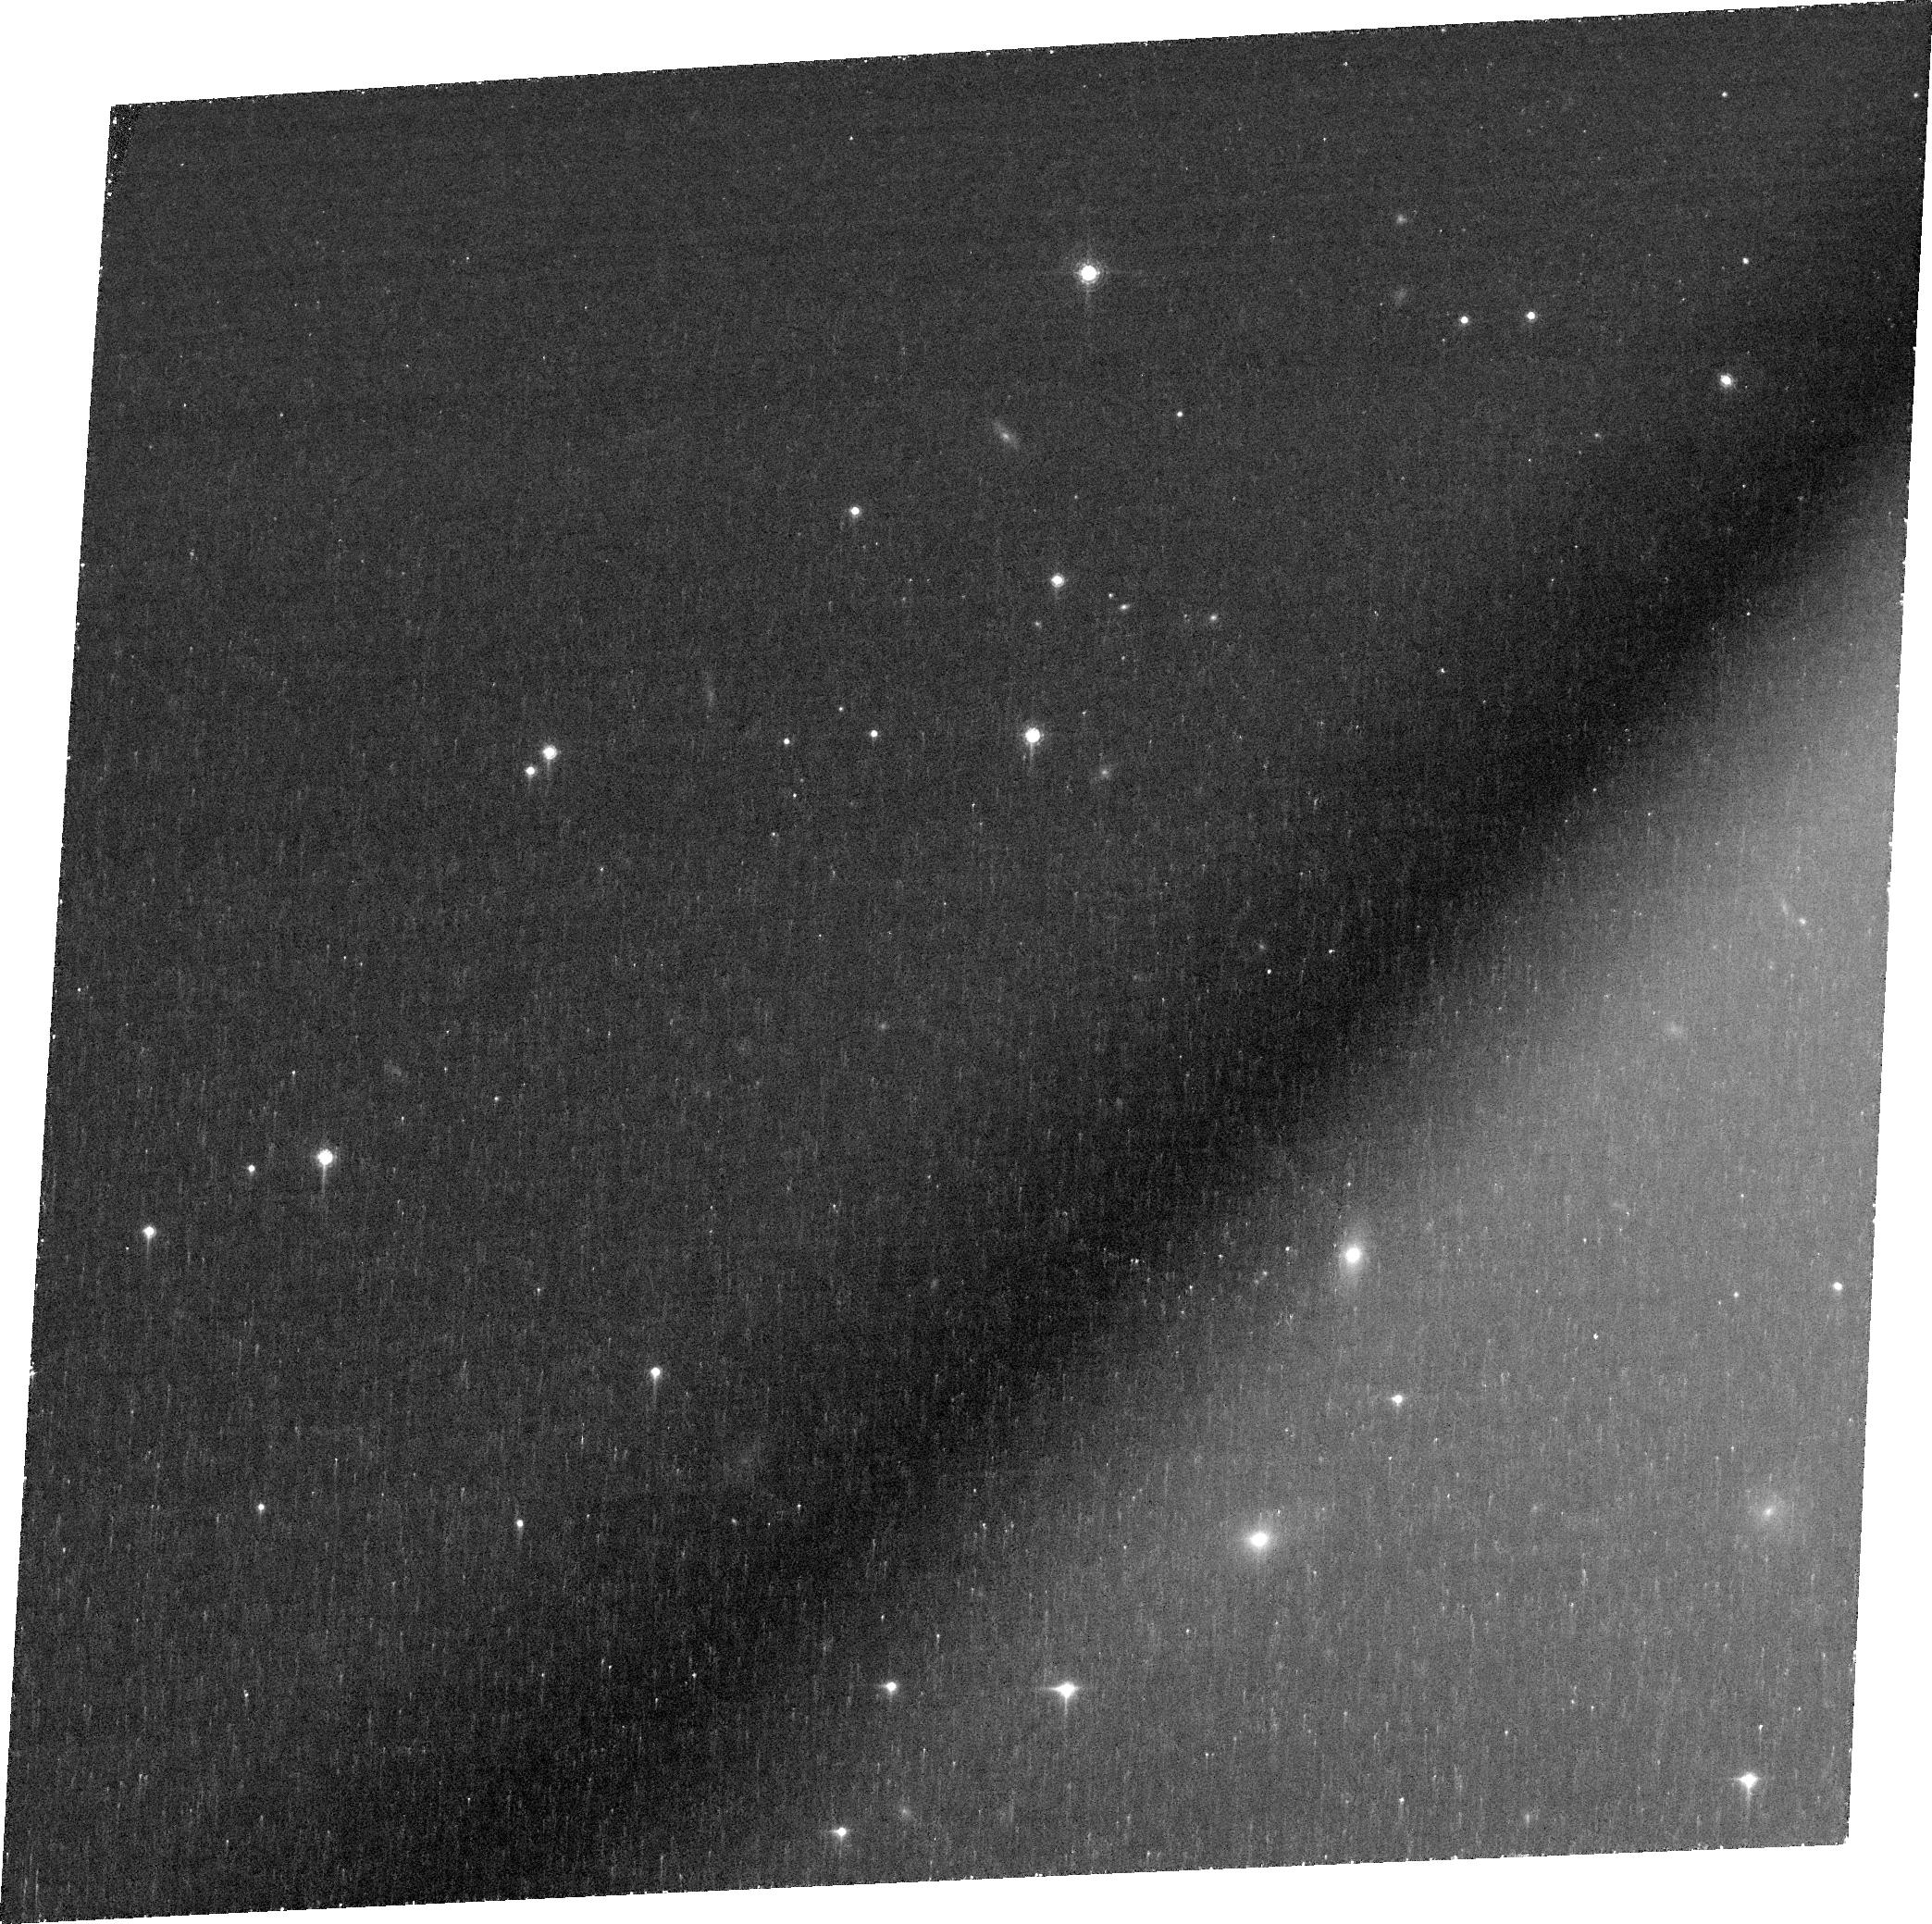
Target: PSOJ083+11
Instrument: ACS/WFC
Filter: FR853N
Exposure: 1.4 h
Observation ID: jdz703010

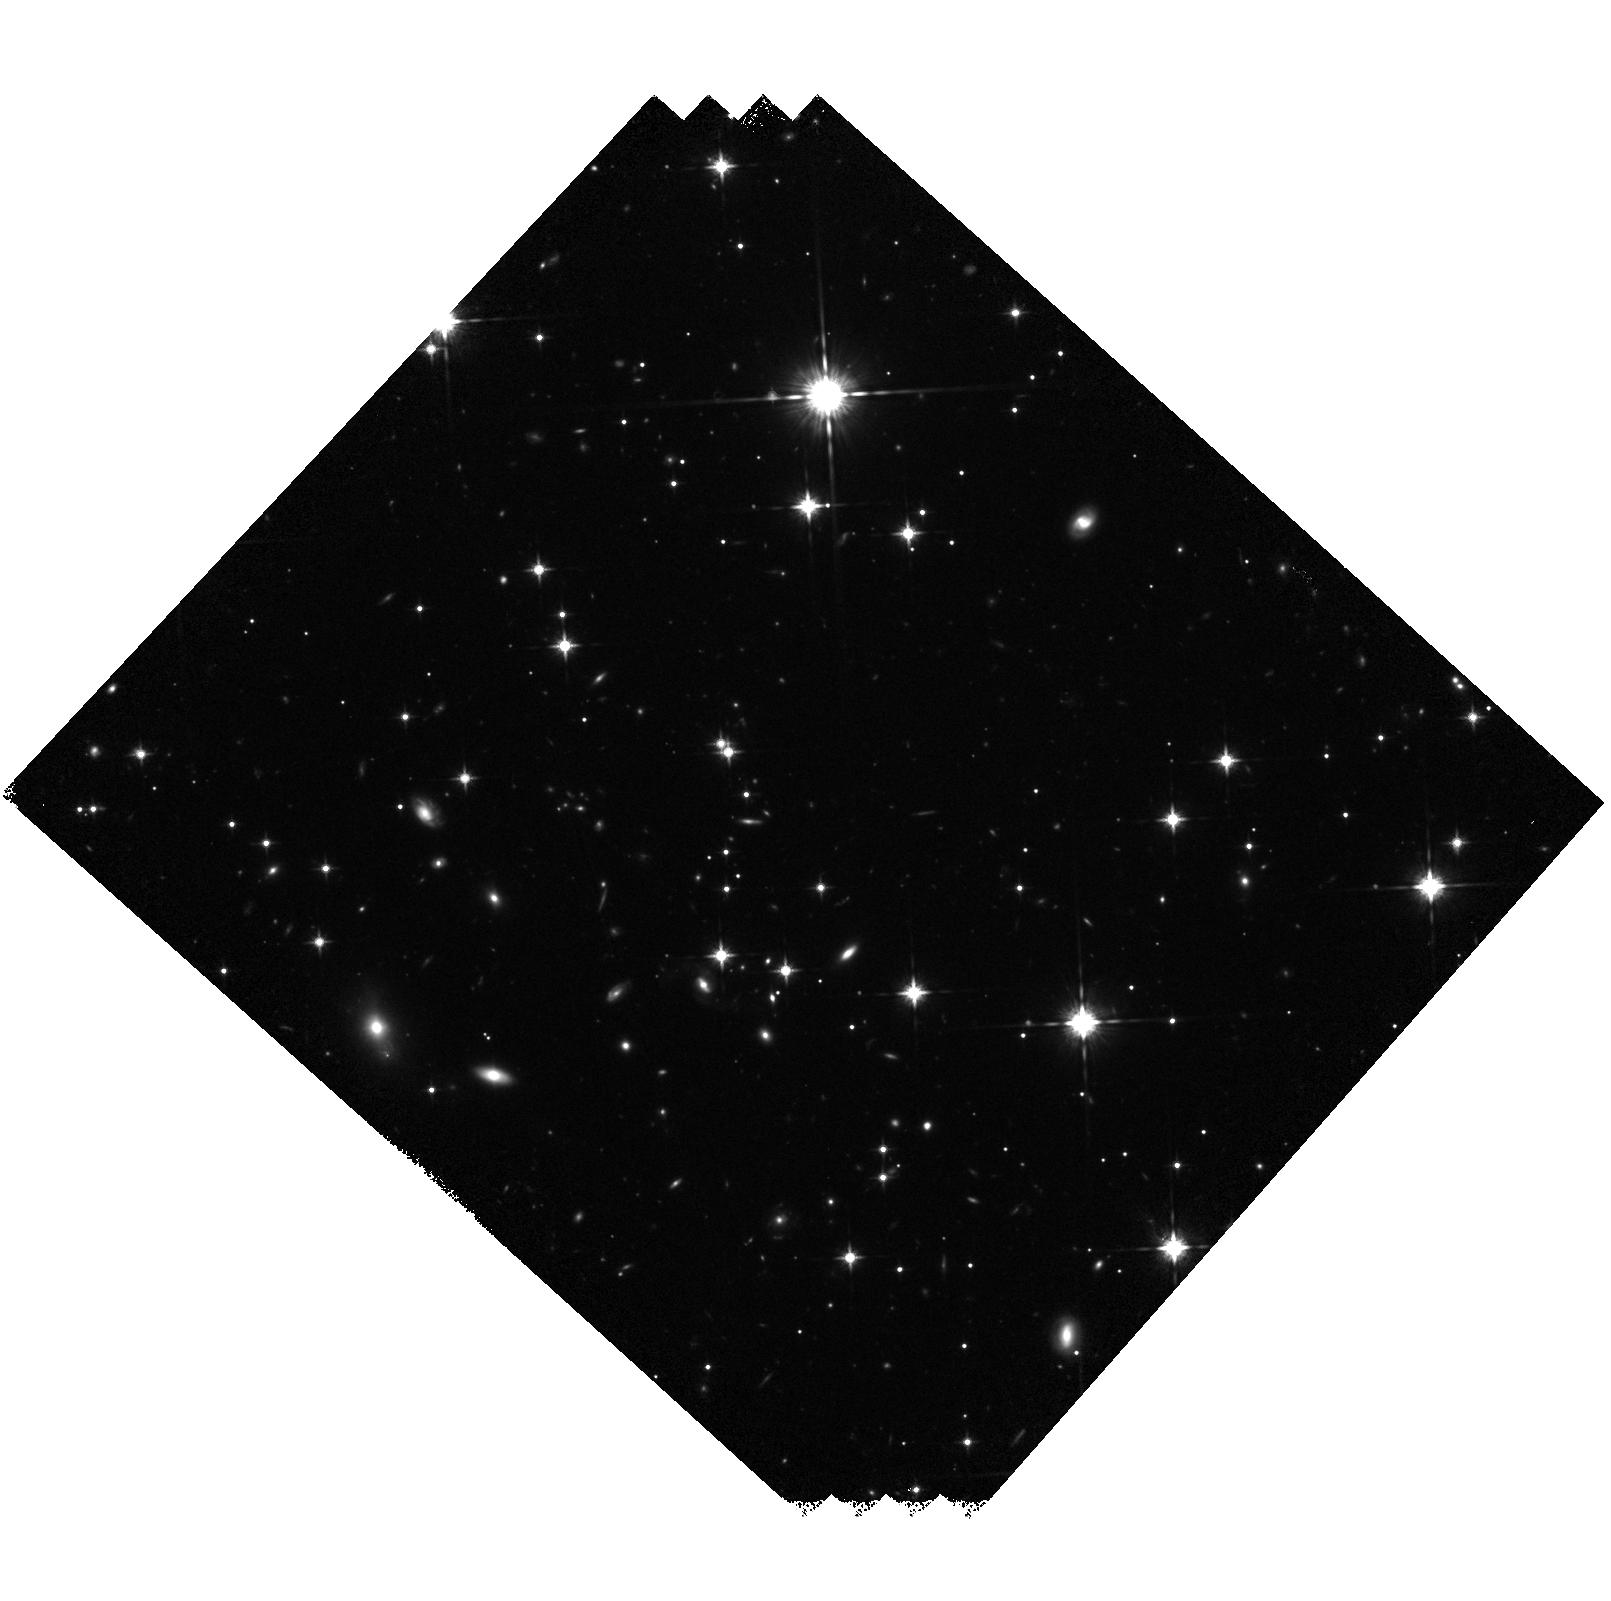
Target: PSOJ083+11
Instrument: WFC3/IR
Filter: F125W
Exposure: 40 min
Observation ID: hst_15707_02_wfc3_ir_f125w_idz702

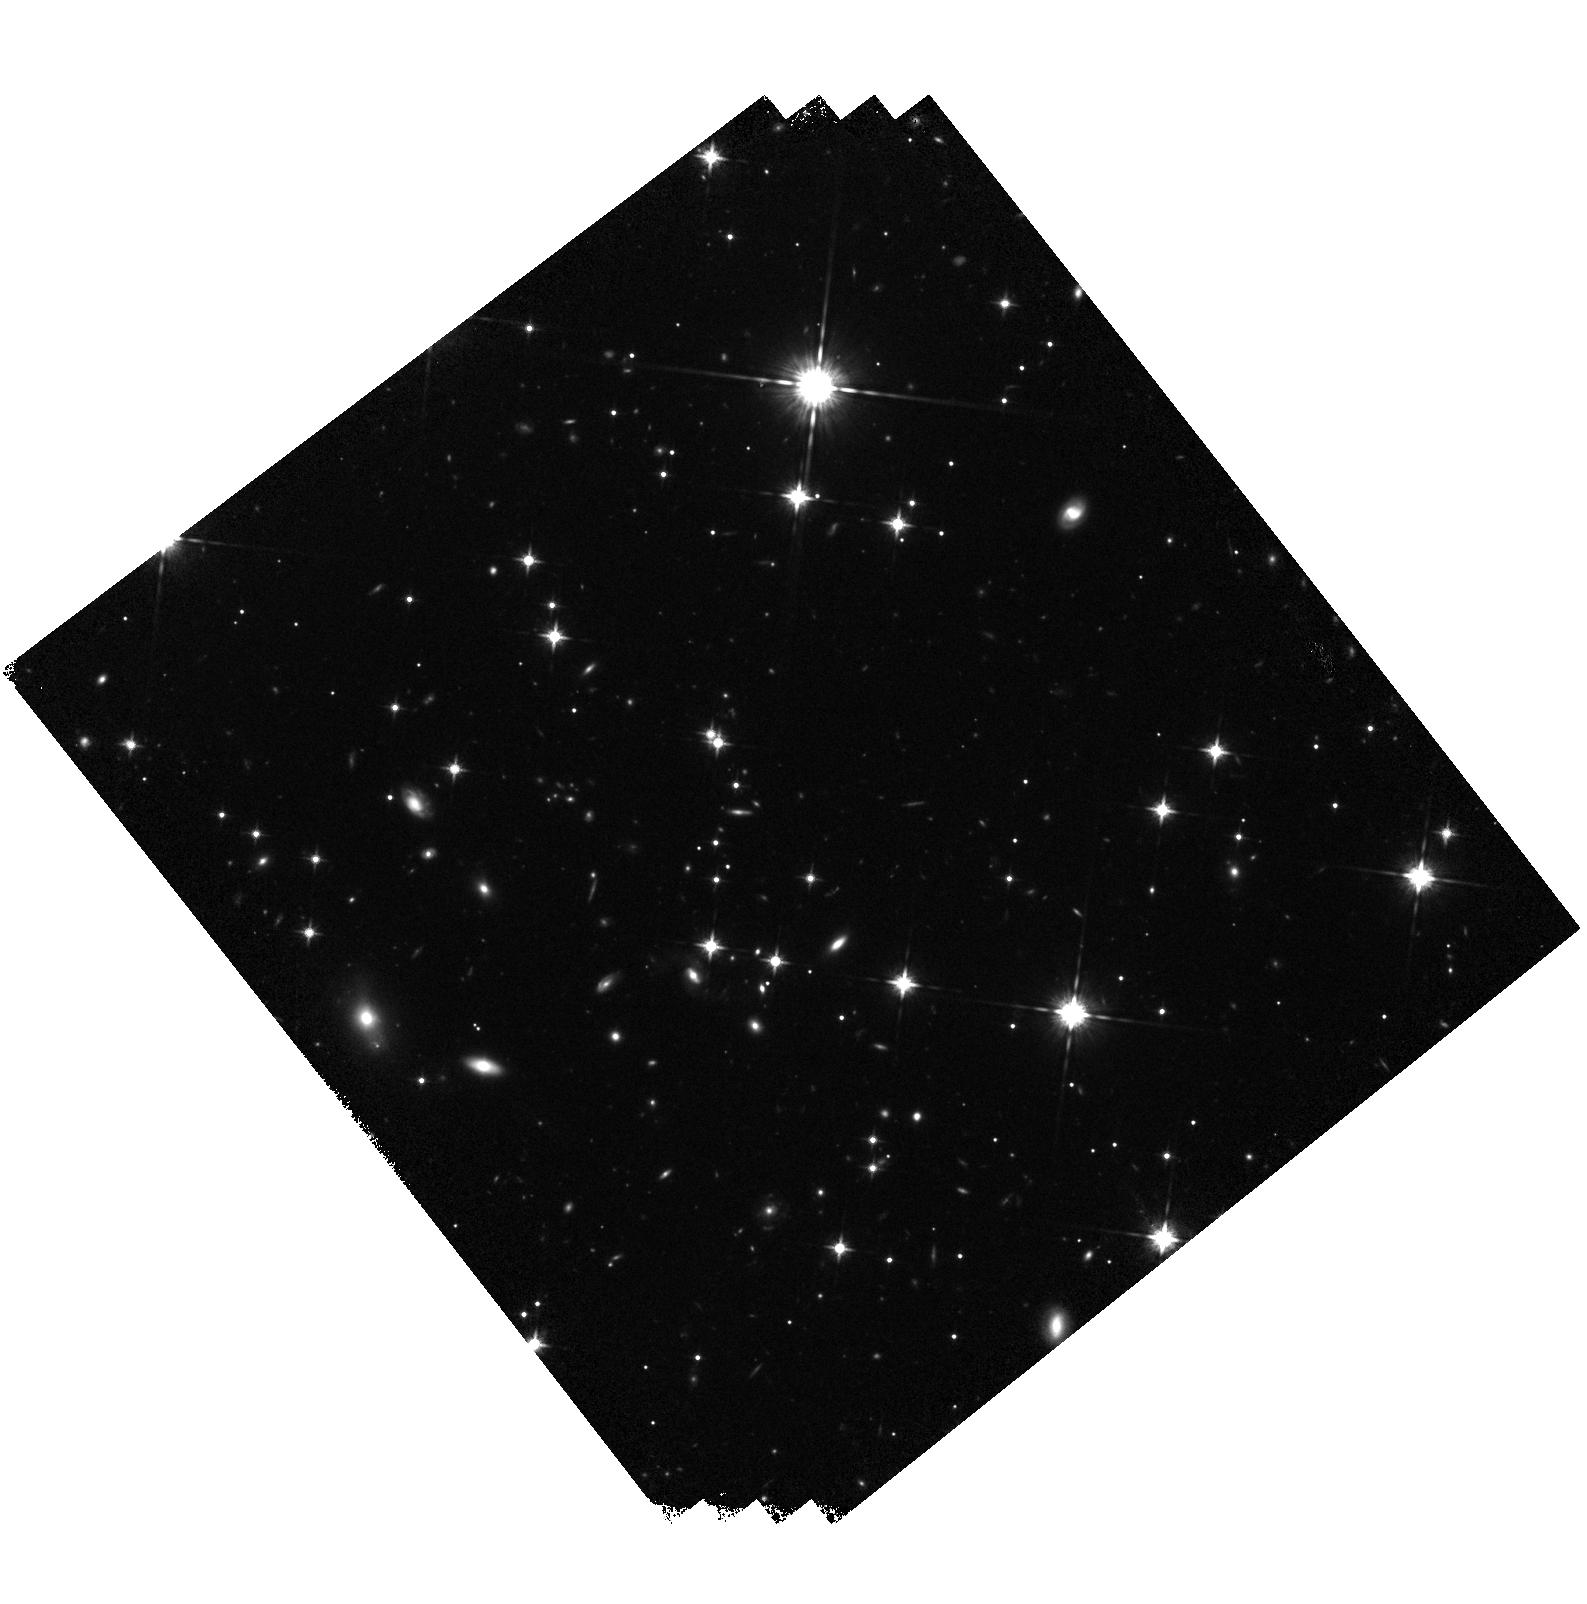
Target: PSOJ083+11
Instrument: WFC3/IR
Filter: F125W
Exposure: 40 min
Observation ID: hst_15707_01_wfc3_ir_f125w_idz701

Is the z=6.3 QSO PSOJ083+11 an accretion monster or gravitationally lensed? (PI: Jahnke, Knud)

We want to use HST to decide whether the newly discovered z=6.3 QSO PSOJ083+11 (a) either has the fastest growing supermassive black hole of any high-z QSO, or (b) is the second known gravitationally lensed QSO at z>5. PSOJ083+11 was discovered by us a month ago and follow-up spectroscopy showed remarkable features. Taken at face value, its calibrated black hole mass would only lie around 7x10^7 M_sun, but with the extremely high specific accretion rate L/L_Edd=14. This would be the highest accretion rate of any high-redshift QSO and, if extrapolated back, would only require ~100 Myrs of growth to the current mass. If this were a standard early mode of black hole growth, the still lingering "seed problem" of limited time in the early Universe would disappear. However, one very interesting caveat exists: the flux and apparent accretion rate of PSOJ083+11 could be boosted by gravitational lensing. While there is no obvious nearby companion in ground-based images, the ground-based seeing prohibits detecting the vast majority of potential lens configurations. Only HST has the spatial resolution to test for potential lensing in this QSO, and decide whether PSOJ083+11 can subsequently be used for either studying ultra-fast early black hole growth, or, if shown to be lensed, be a prime source for studies of the IGM and the QSO host galaxy through its spatial and flux magnification. We want to test the lensing hypothesis by both searching for multiple QSO images in WFC3/IR J-band images, as well as directly search for an intervening galaxy with an ACS narrow band in the QSOs Gunn-Peterson absorption trough, where the QSO light is minimal.